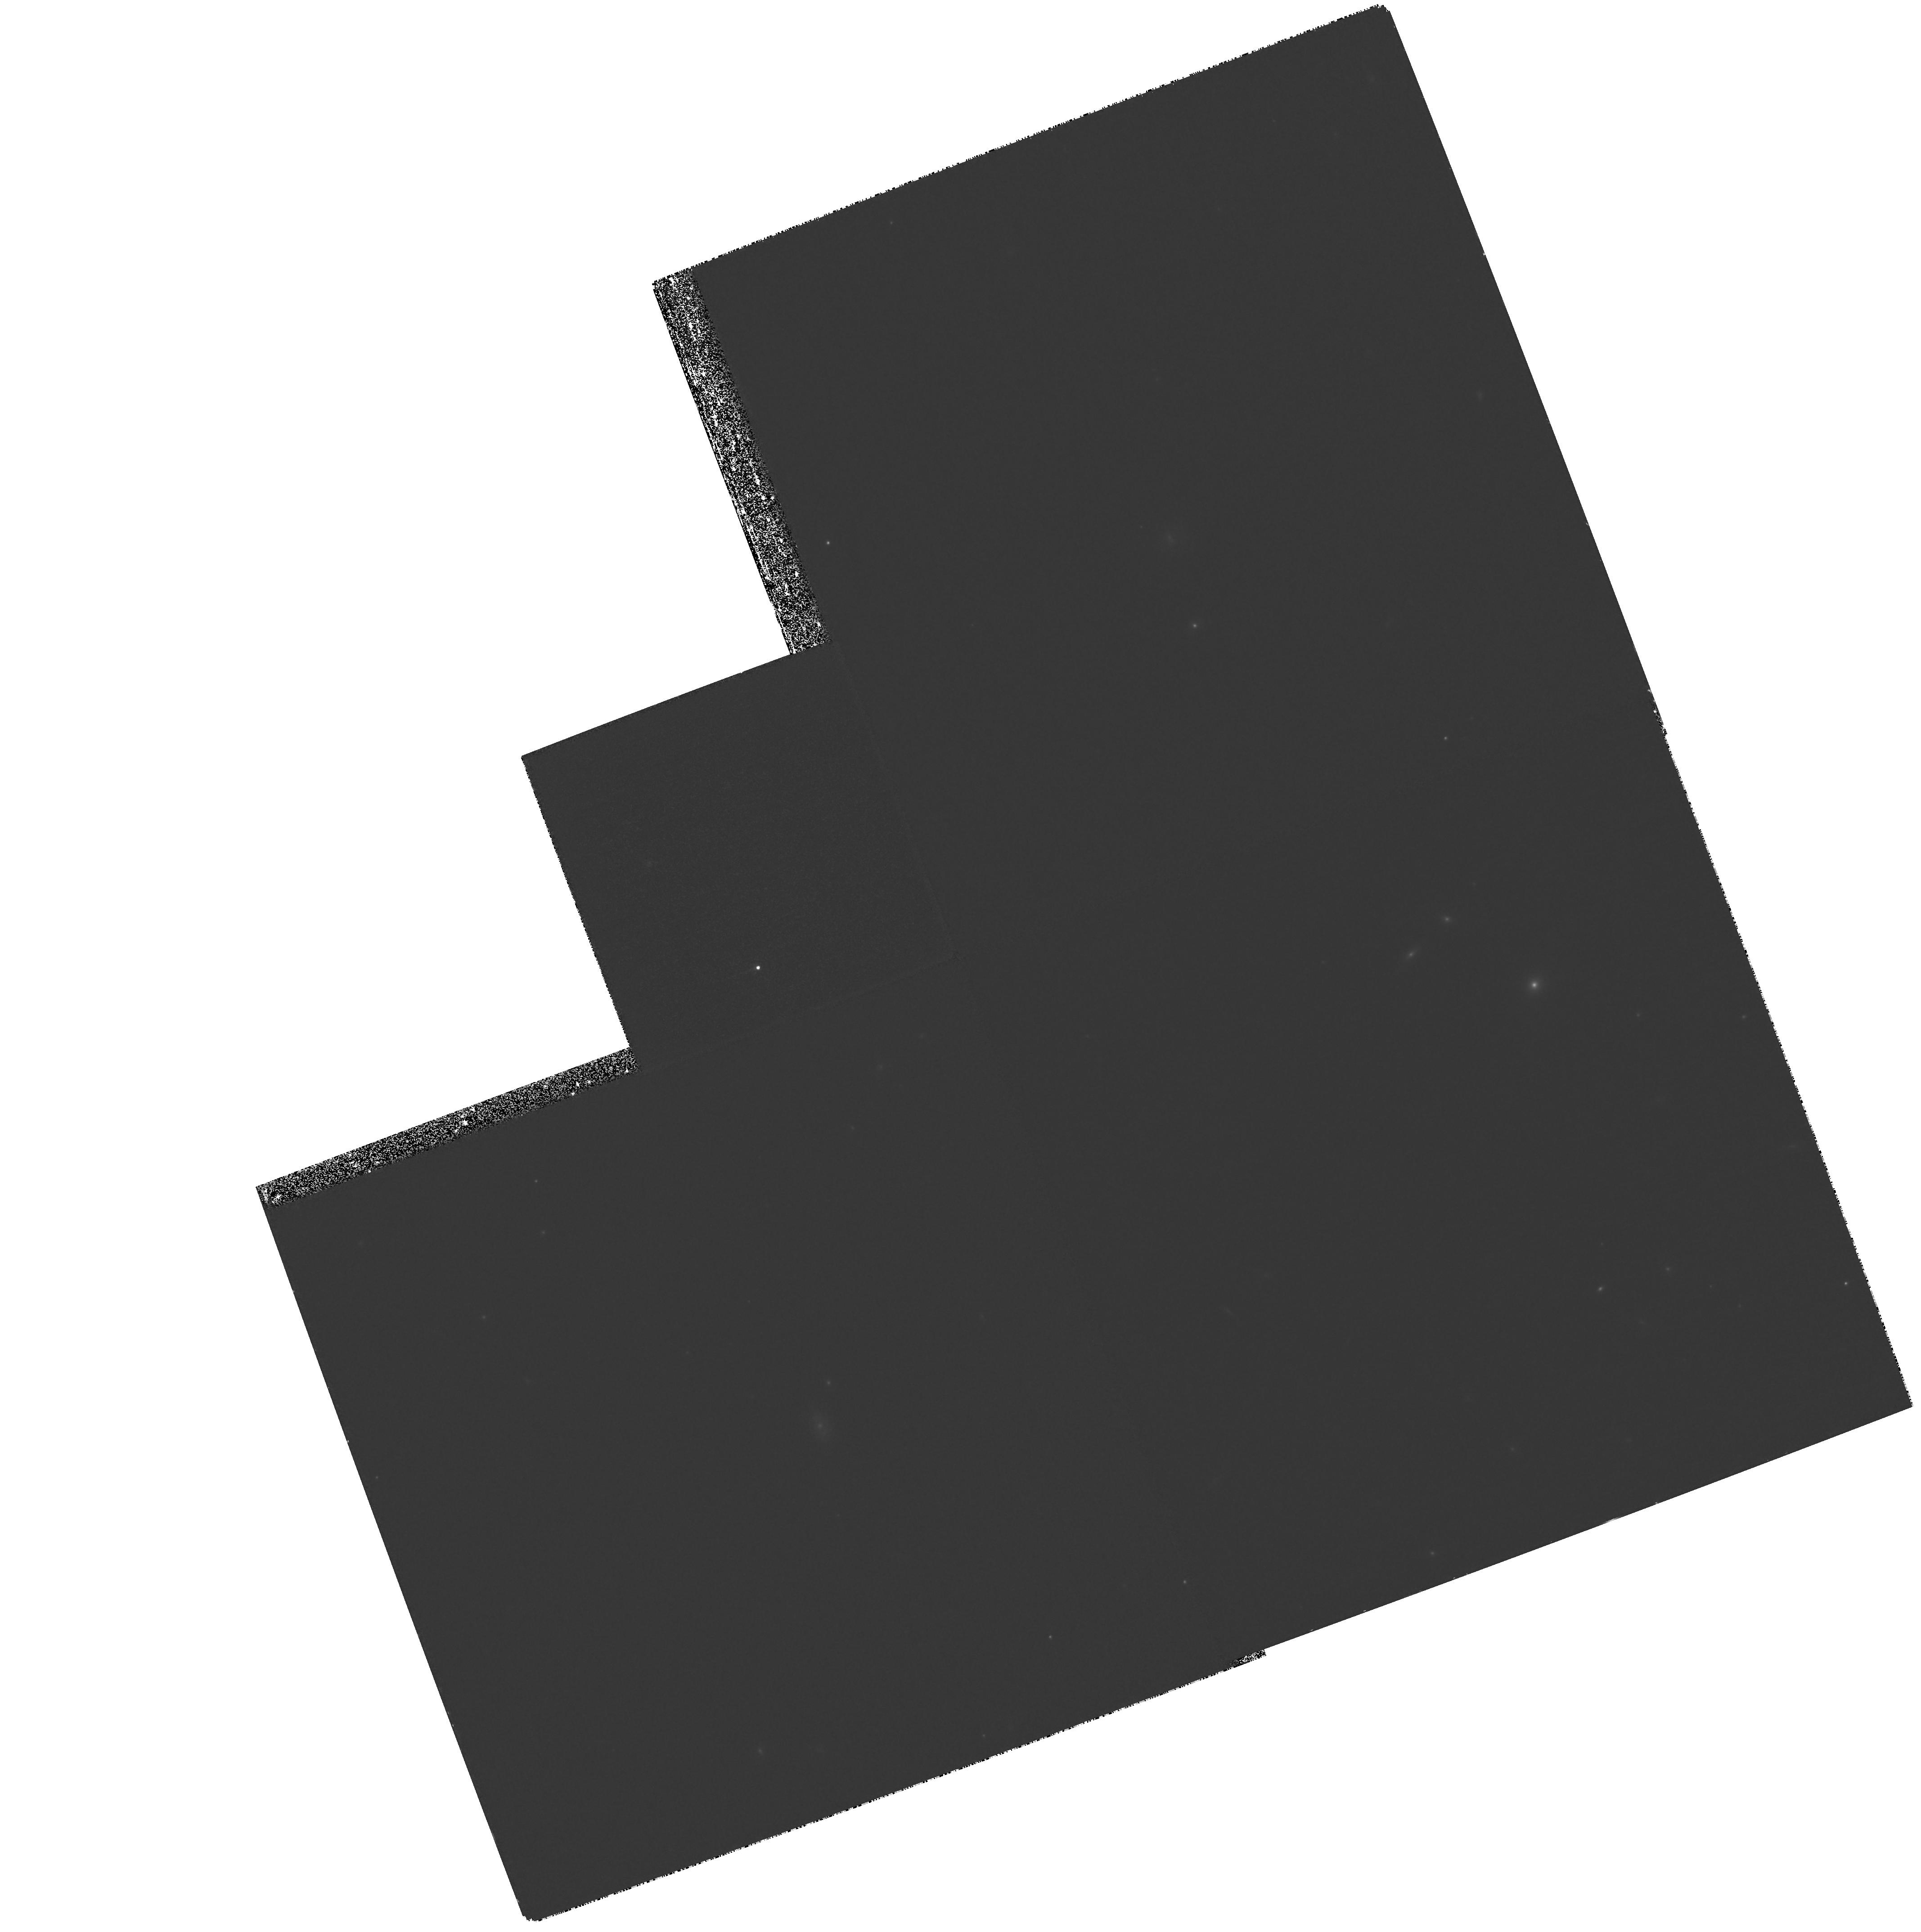
Target: SN2001-HZ4. Instrument: WFPC2/PC. Filter: F850LP. Exposure: 1.6 h. Observation ID: hst_9118_42_wfpc2_pc_f850lp_u6ec42

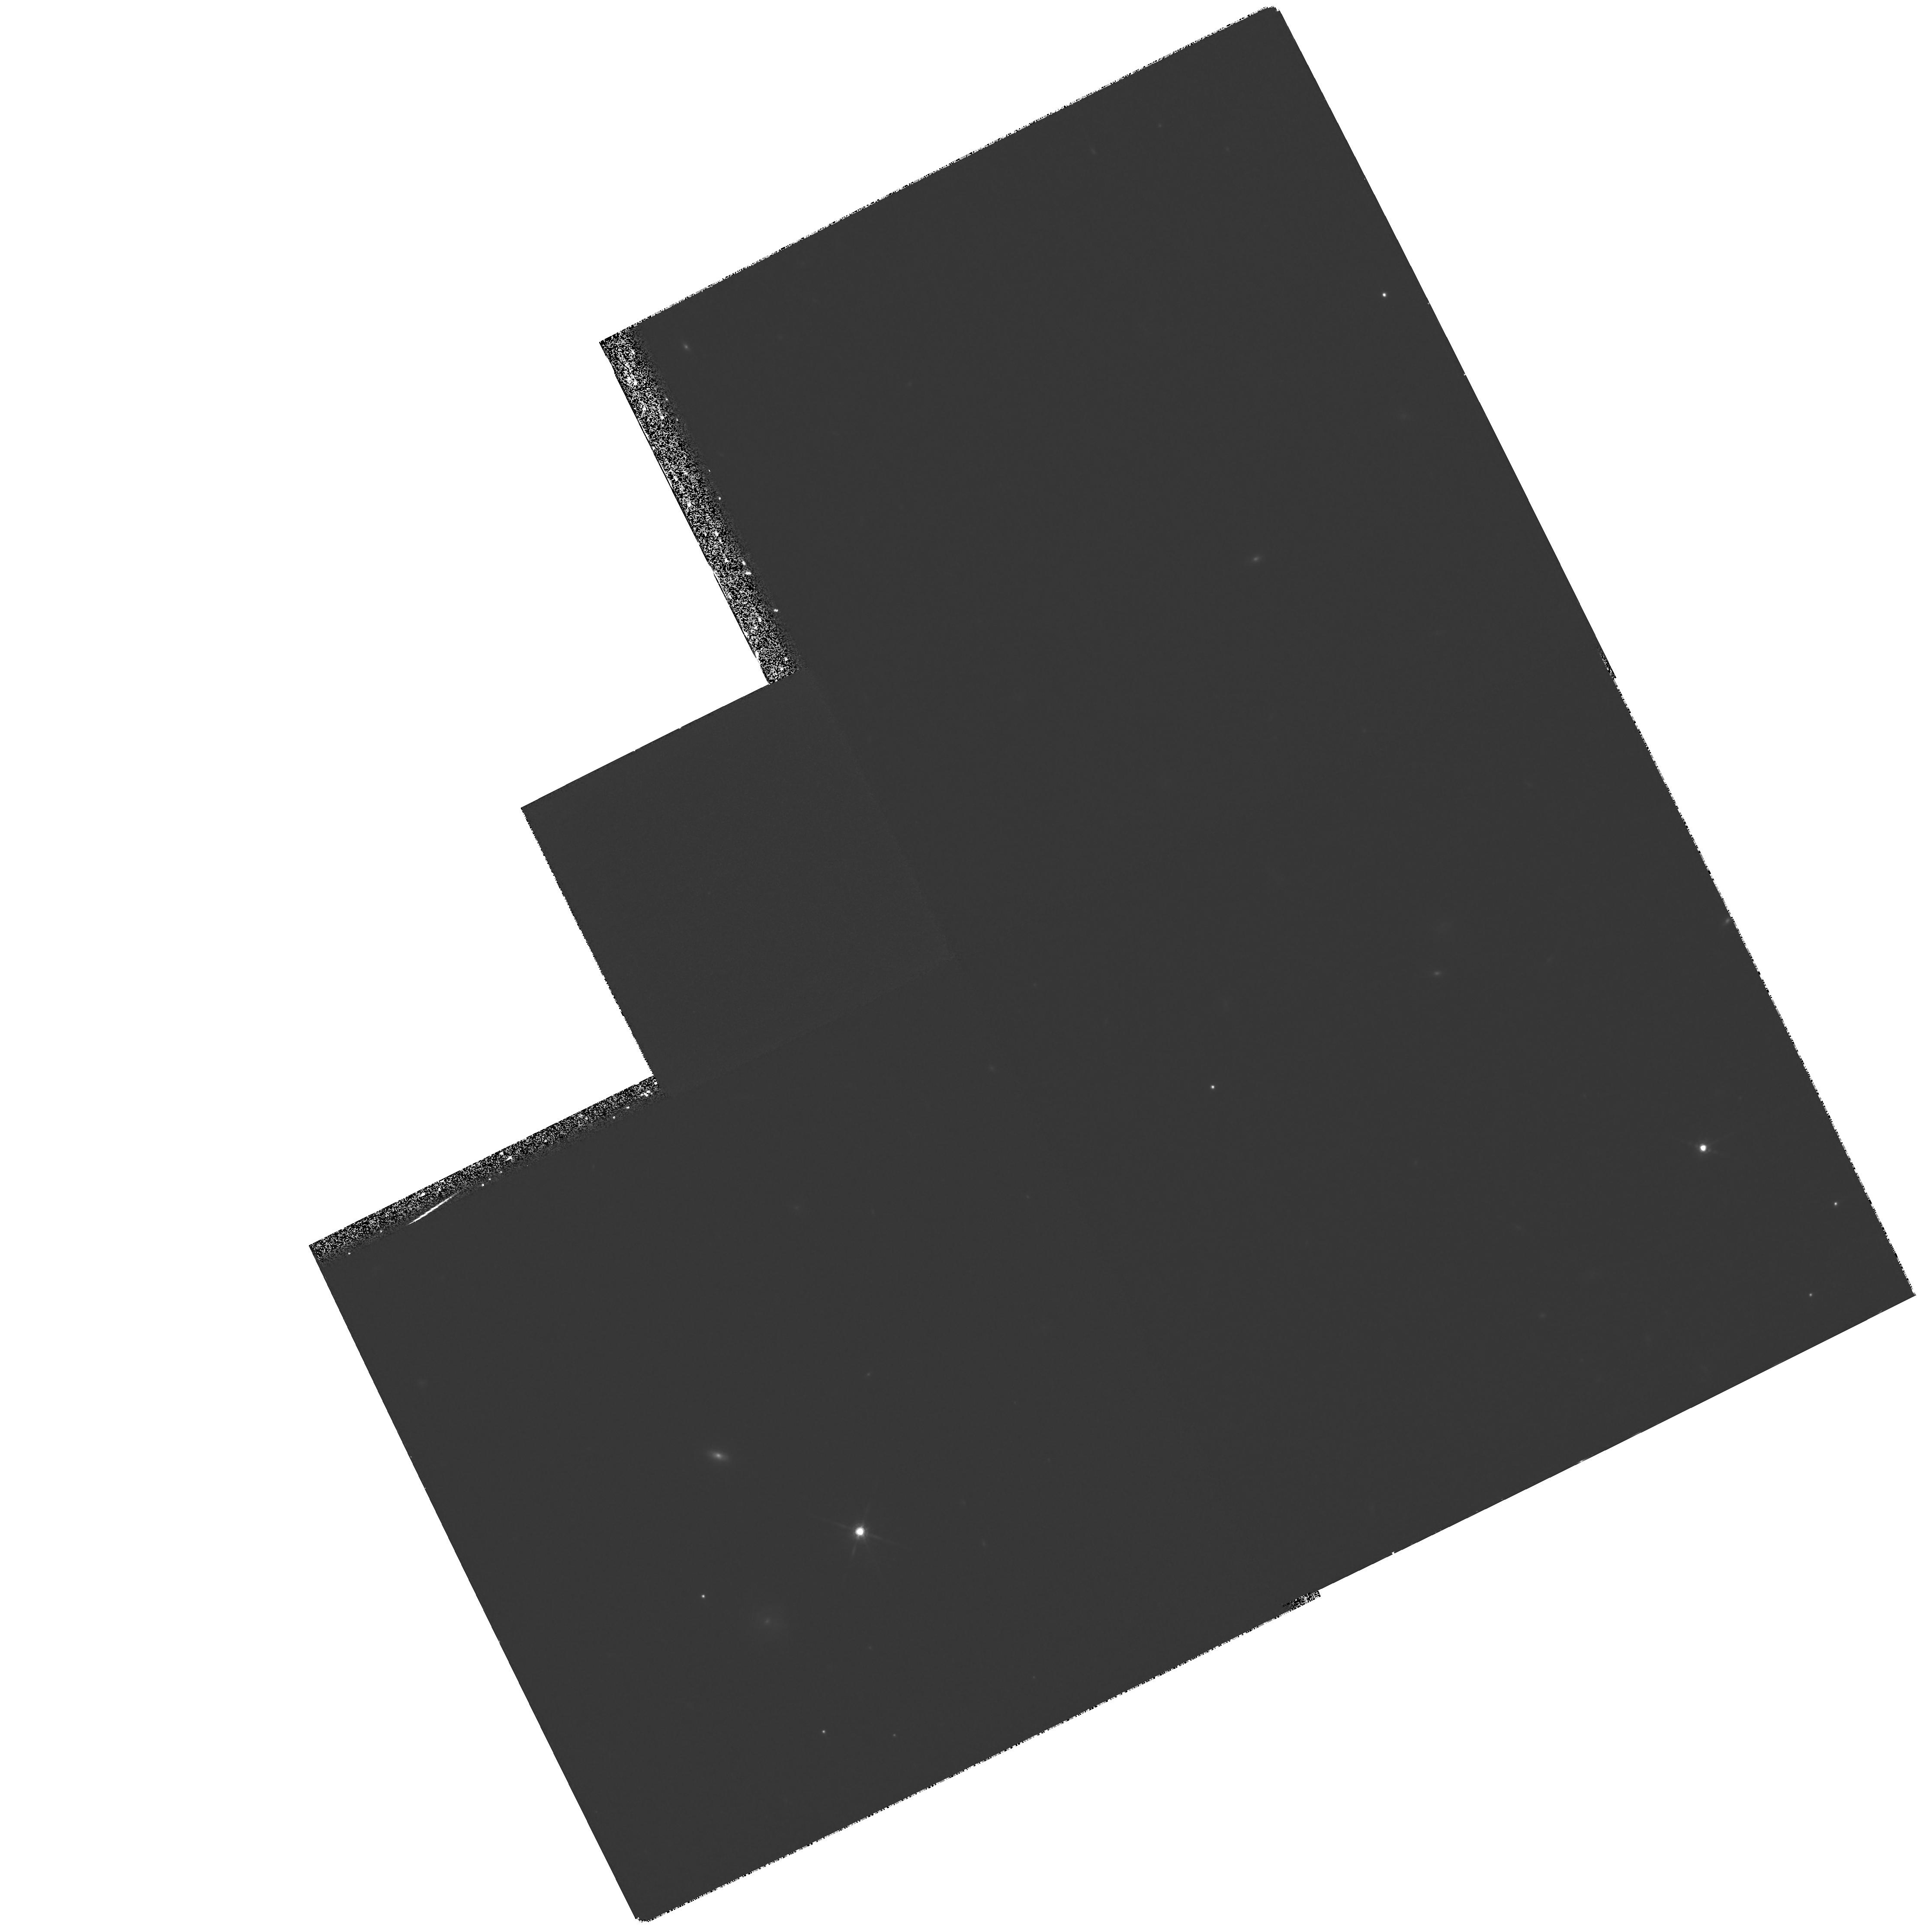
Target: SN2001-HZ6. Instrument: WFPC2/PC. Filter: F850LP. Exposure: 2.1 h. Observation ID: hst_9118_55_wfpc2_pc_f850lp_u6ec55

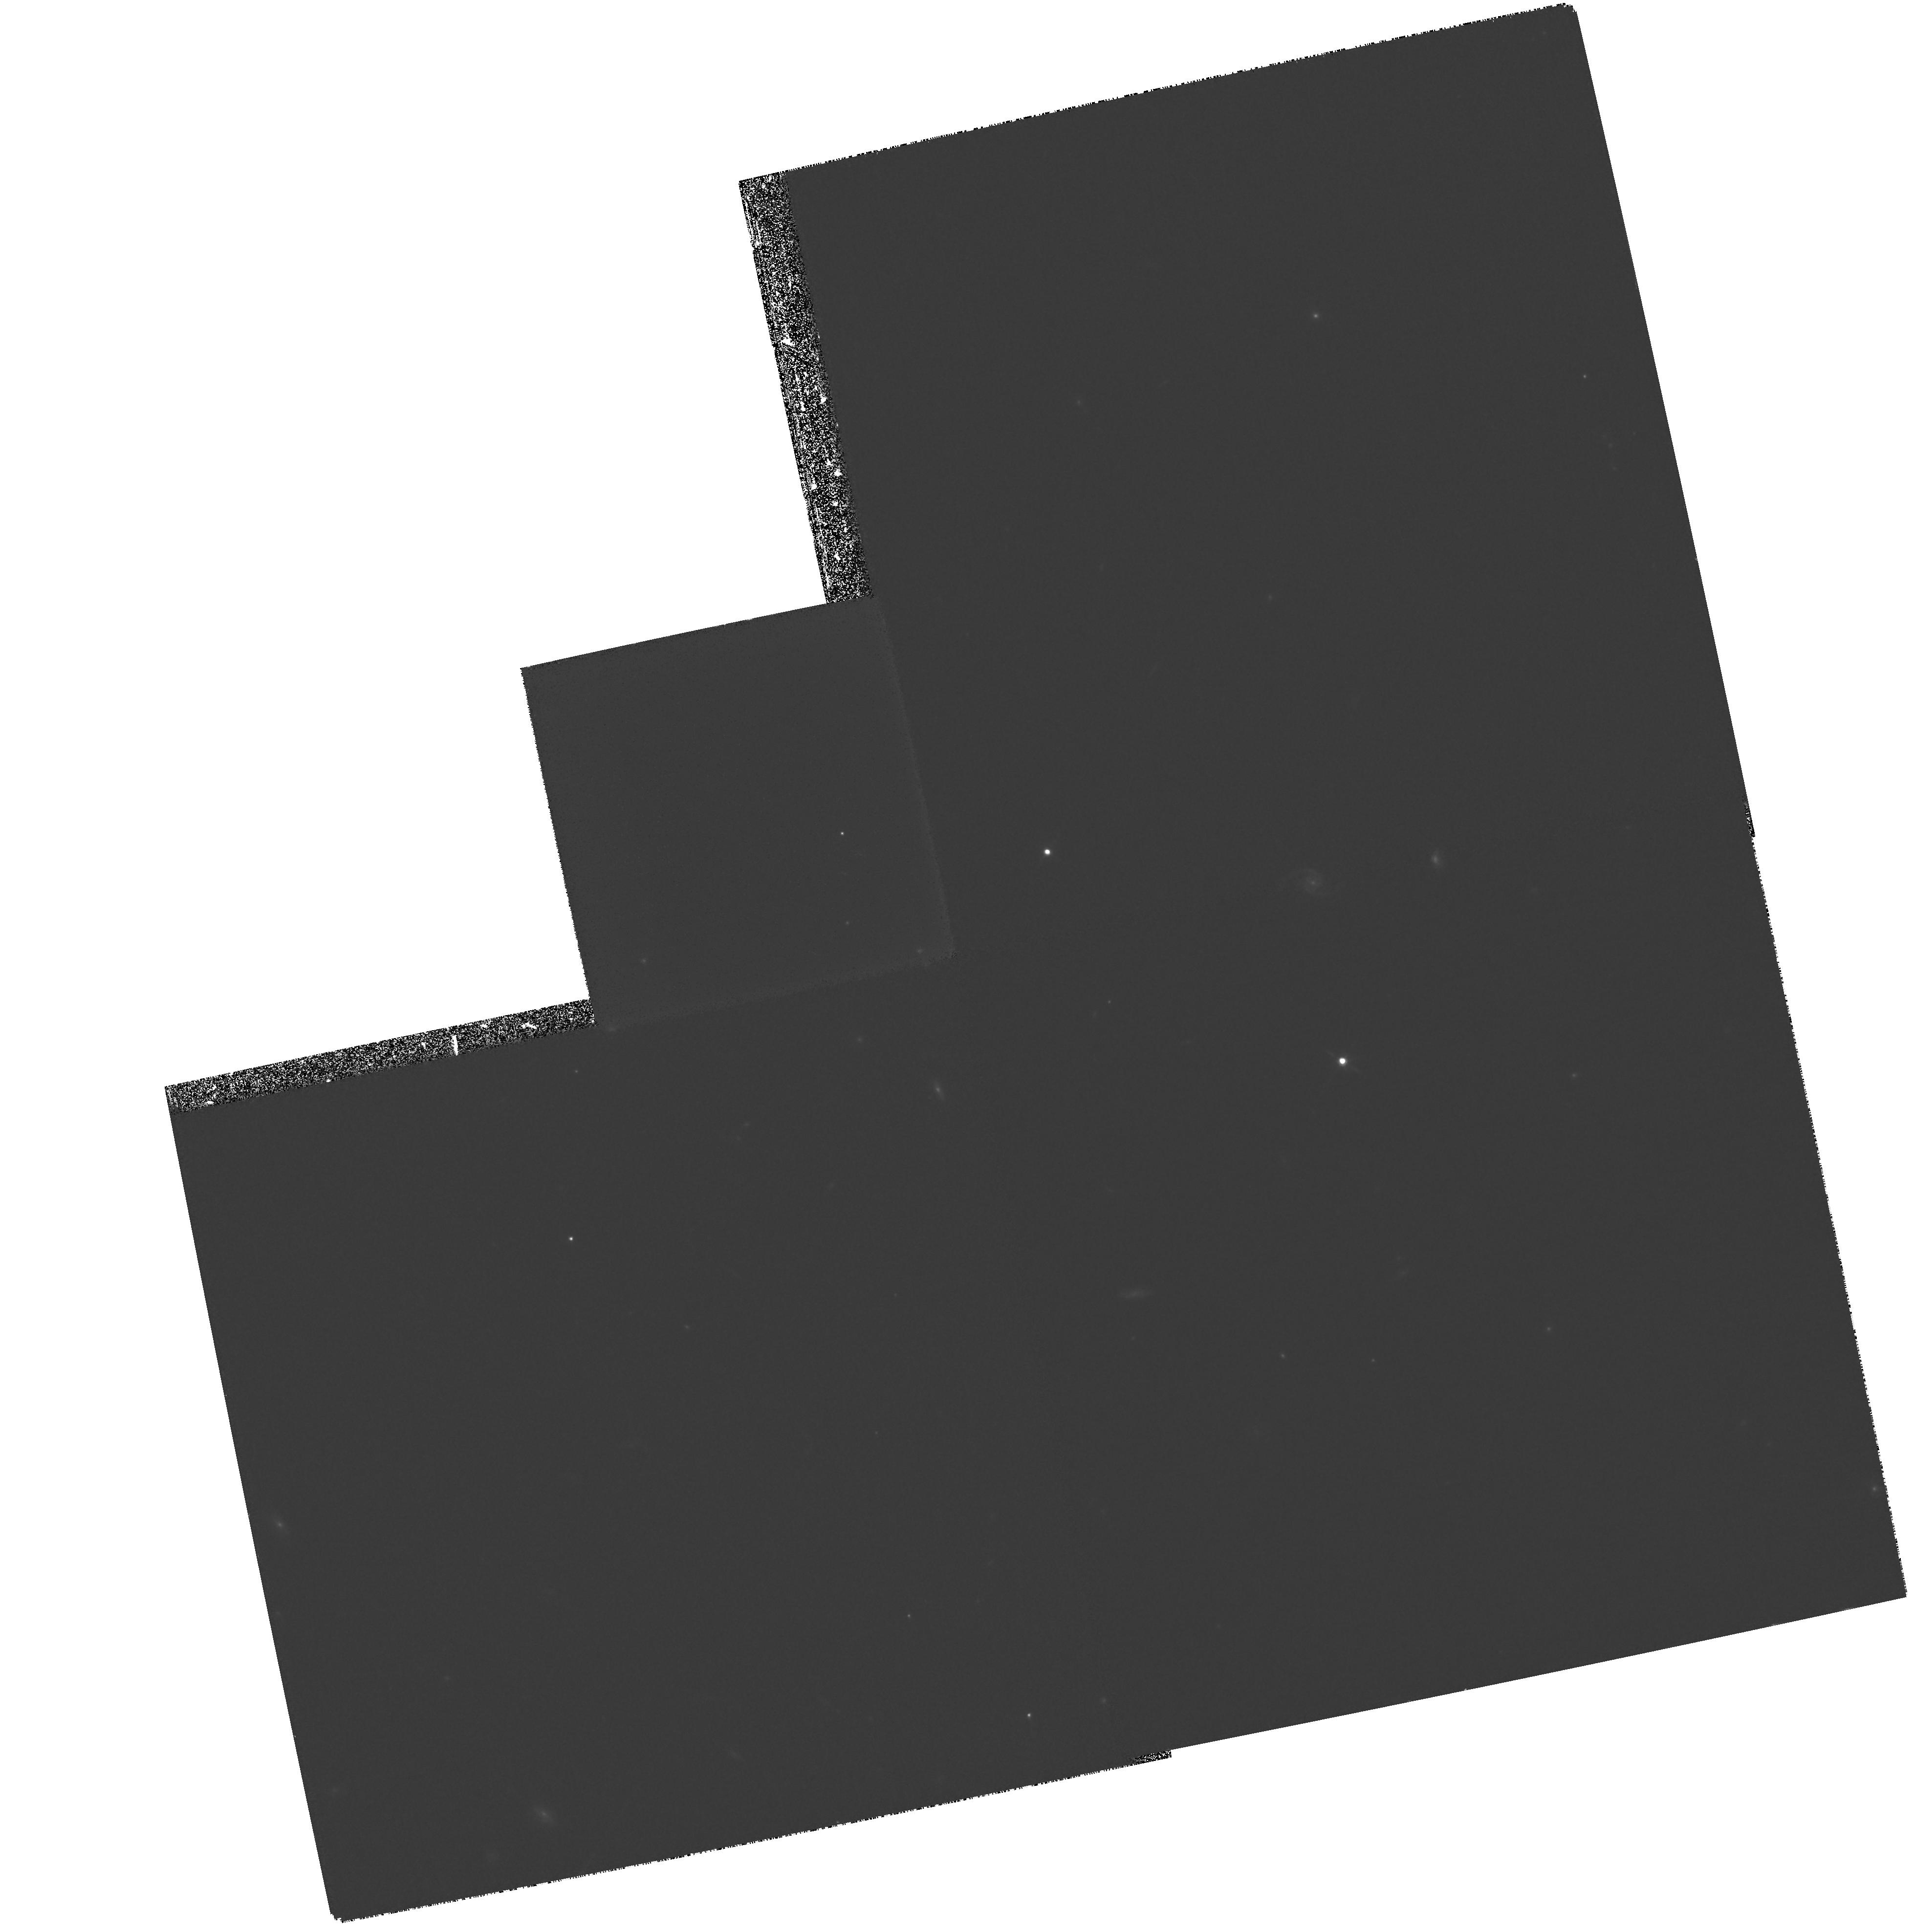
Target: SN2001-HZ2. Instrument: WFPC2/PC. Filter: F850LP. Exposure: 1.6 h. Observation ID: hst_9118_22_wfpc2_pc_f850lp_u6ec22

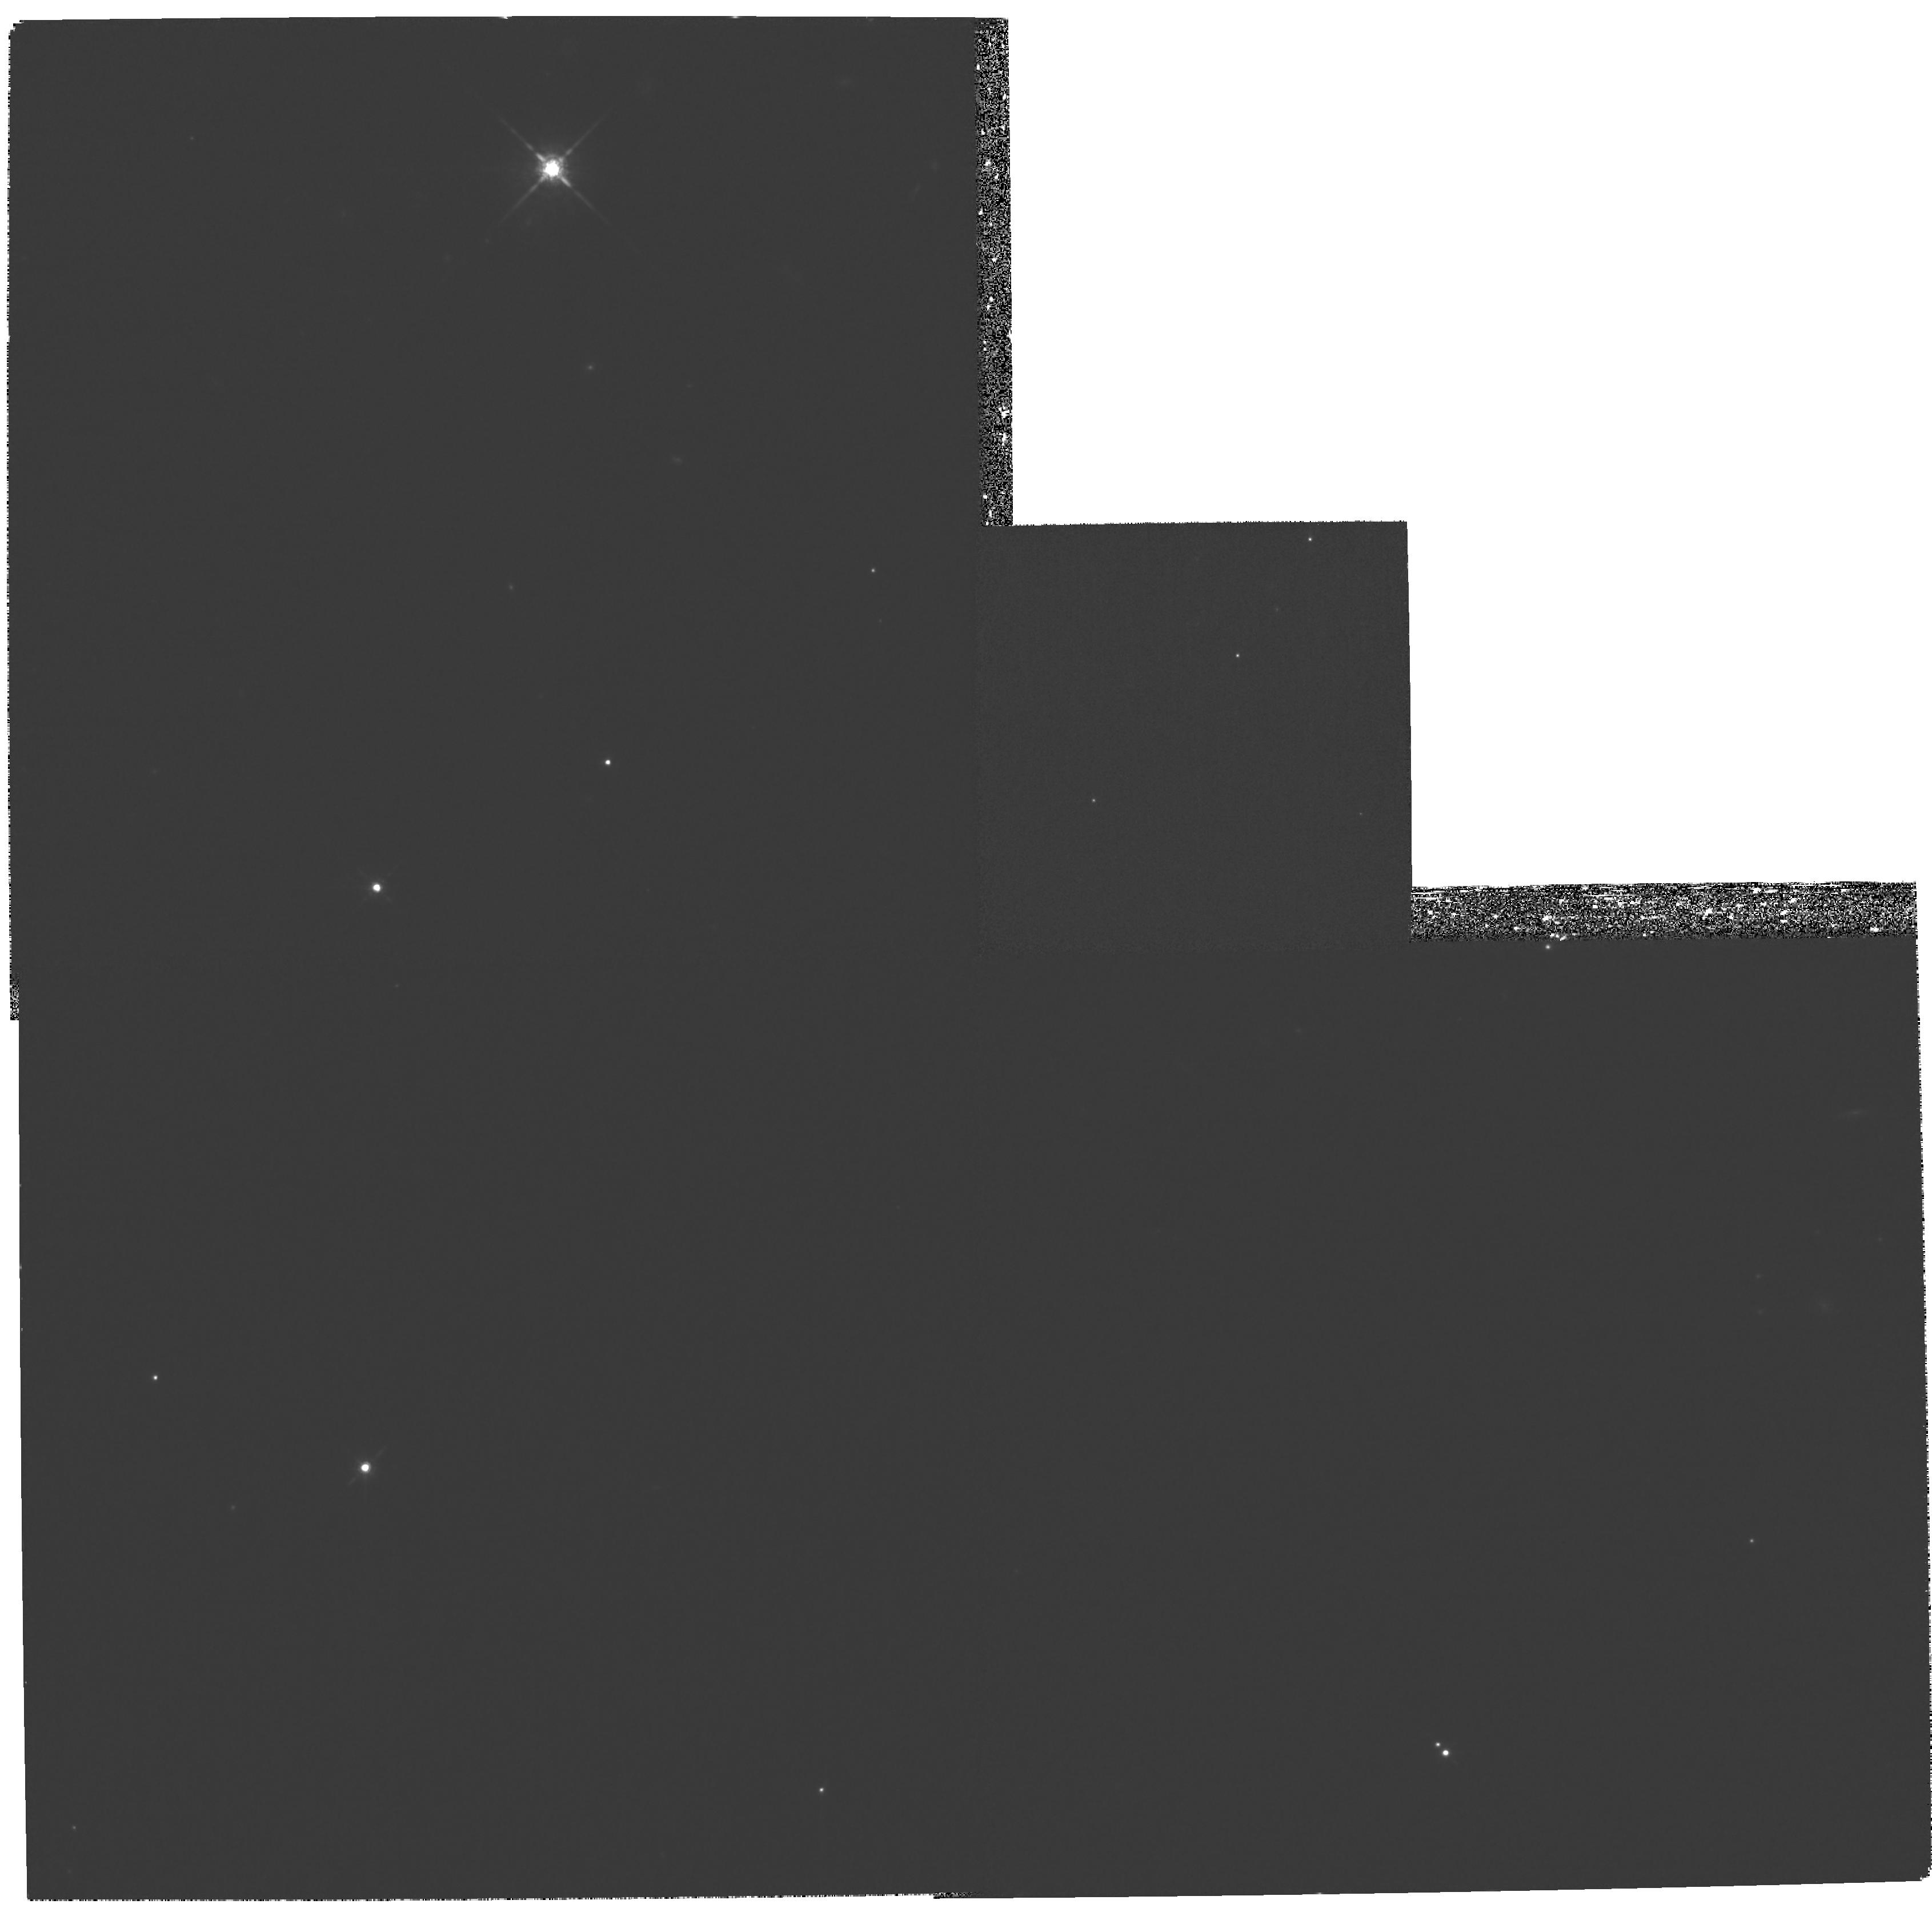
Target: SN2001-HZ1. Instrument: WFPC2/PC. Filter: F850LP. Exposure: 1.6 h. Observation ID: hst_9118_13_wfpc2_pc_f850lp_u6ec13

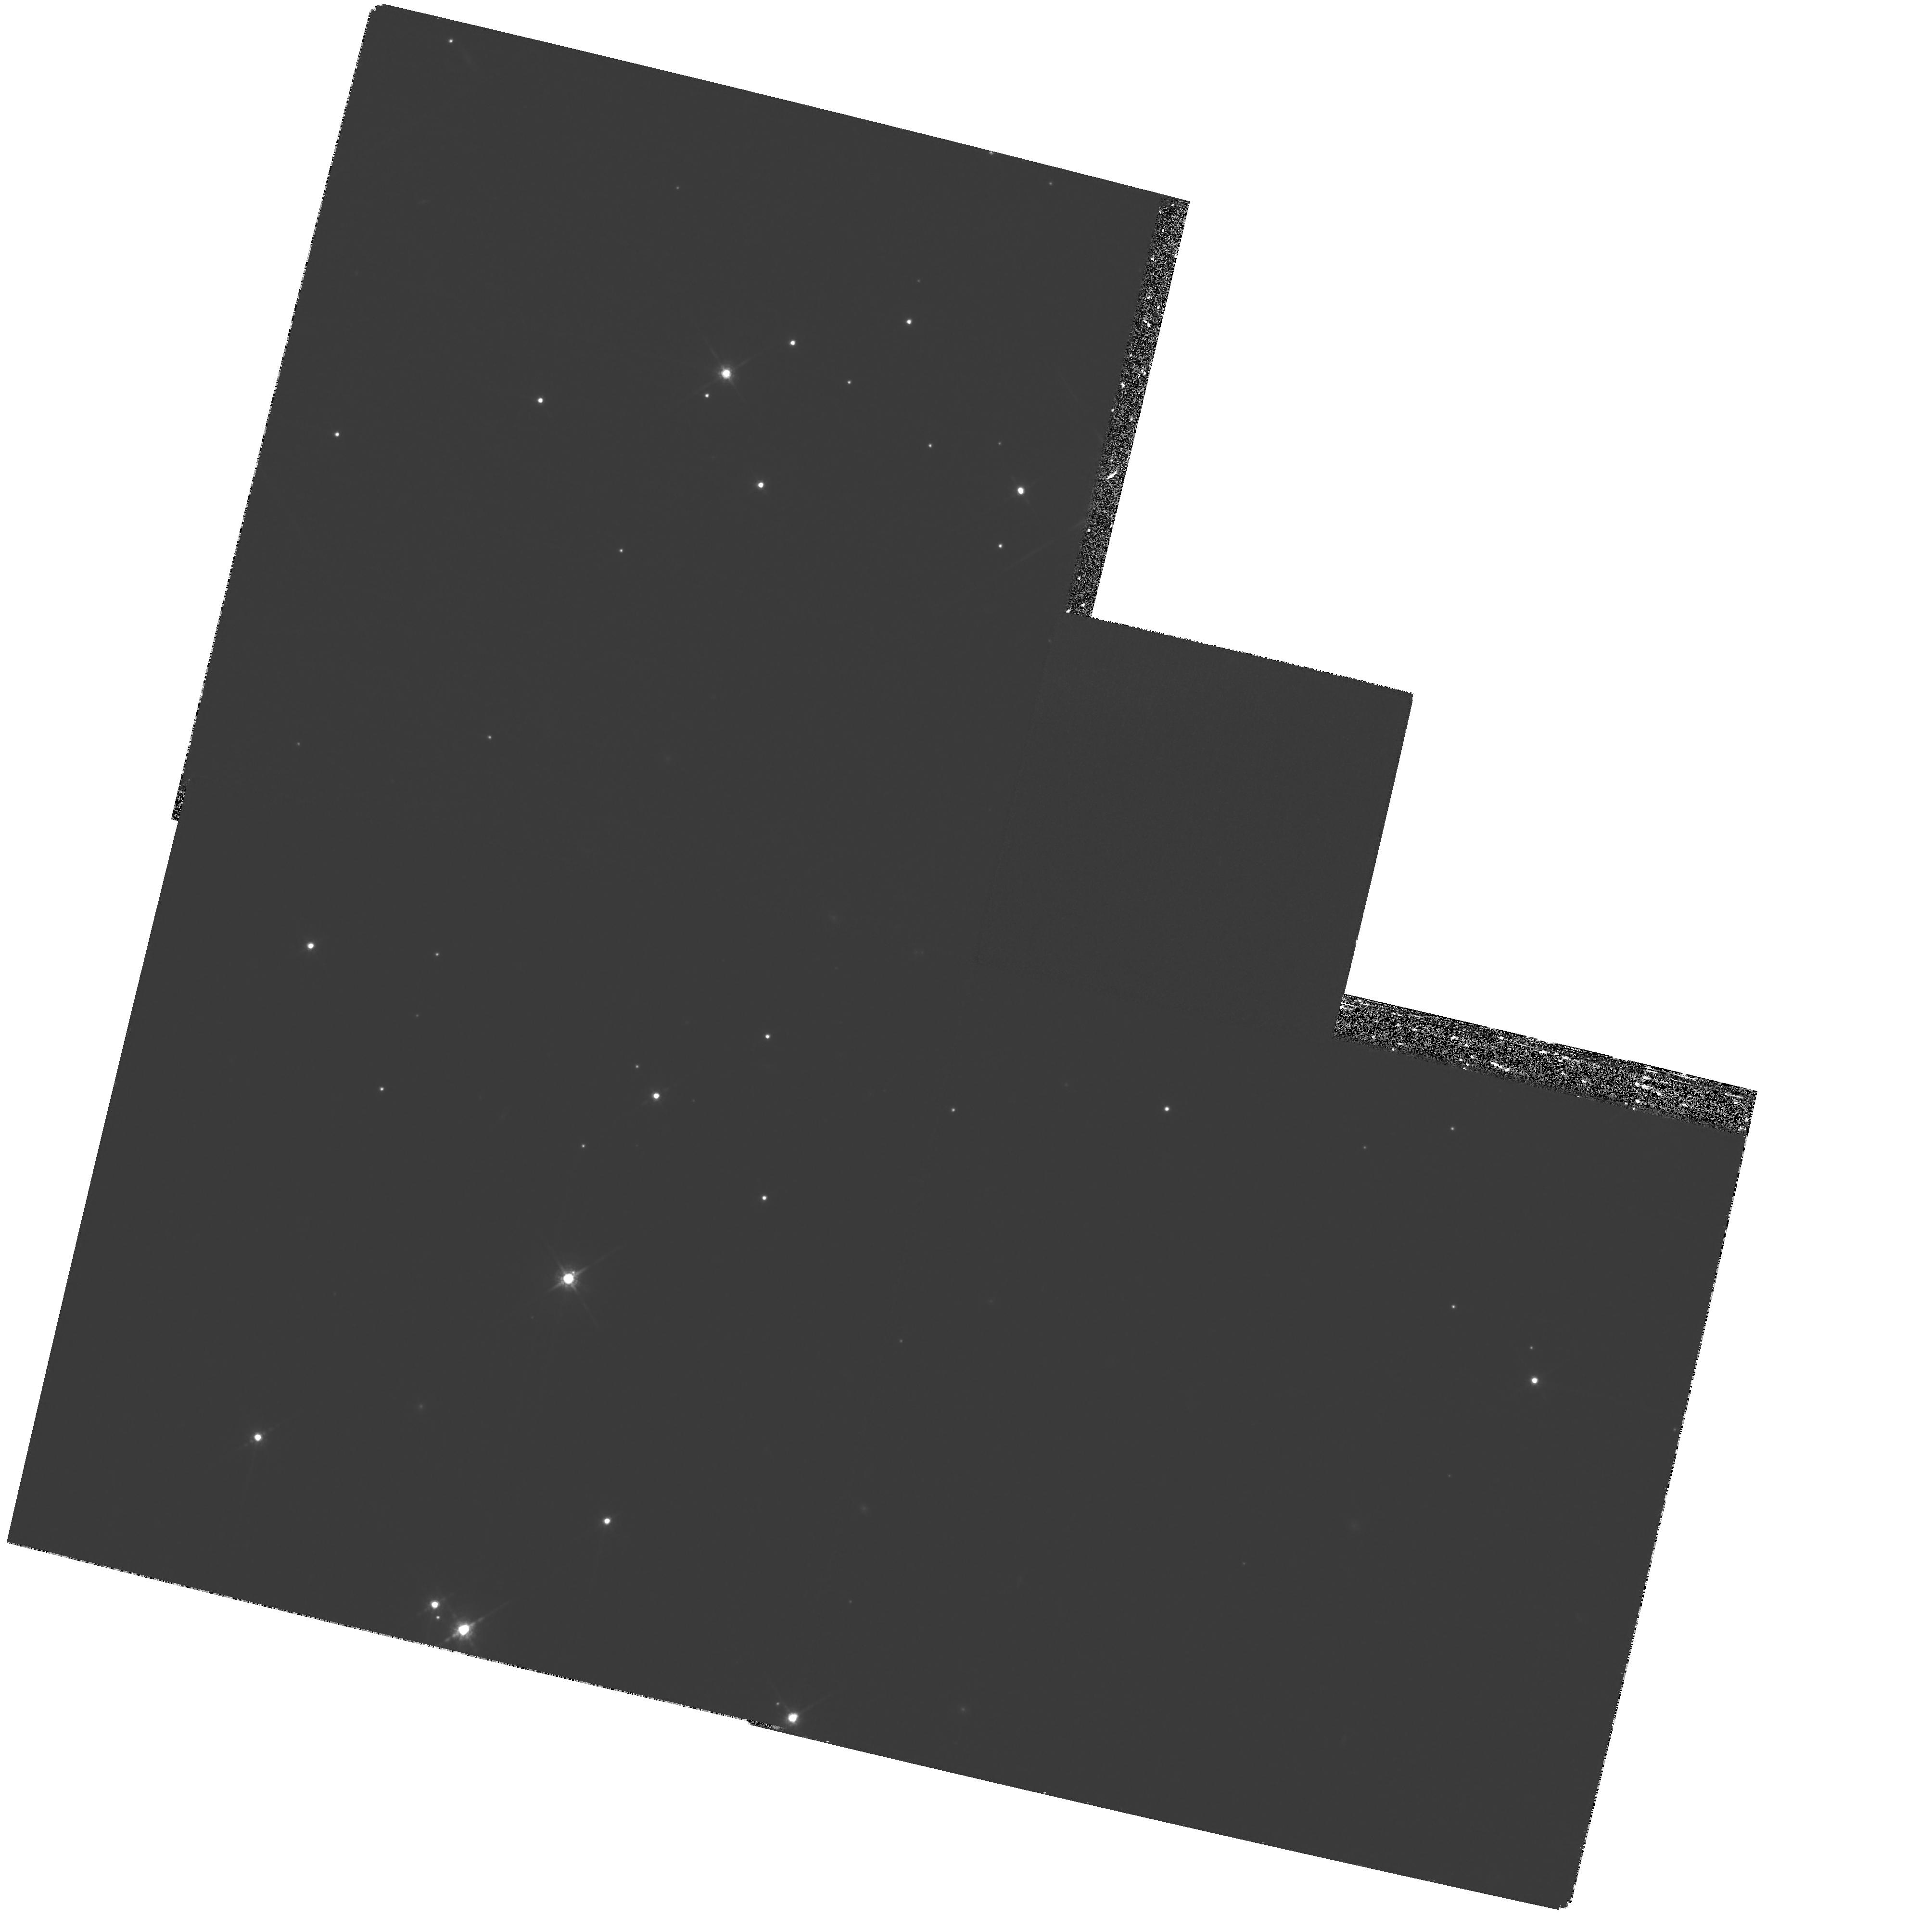
Target: SN2001-HZ3. Instrument: WFPC2/PC. Filter: F850LP. Exposure: 1.6 h. Observation ID: hst_9118_34_wfpc2_pc_f850lp_u6ec34

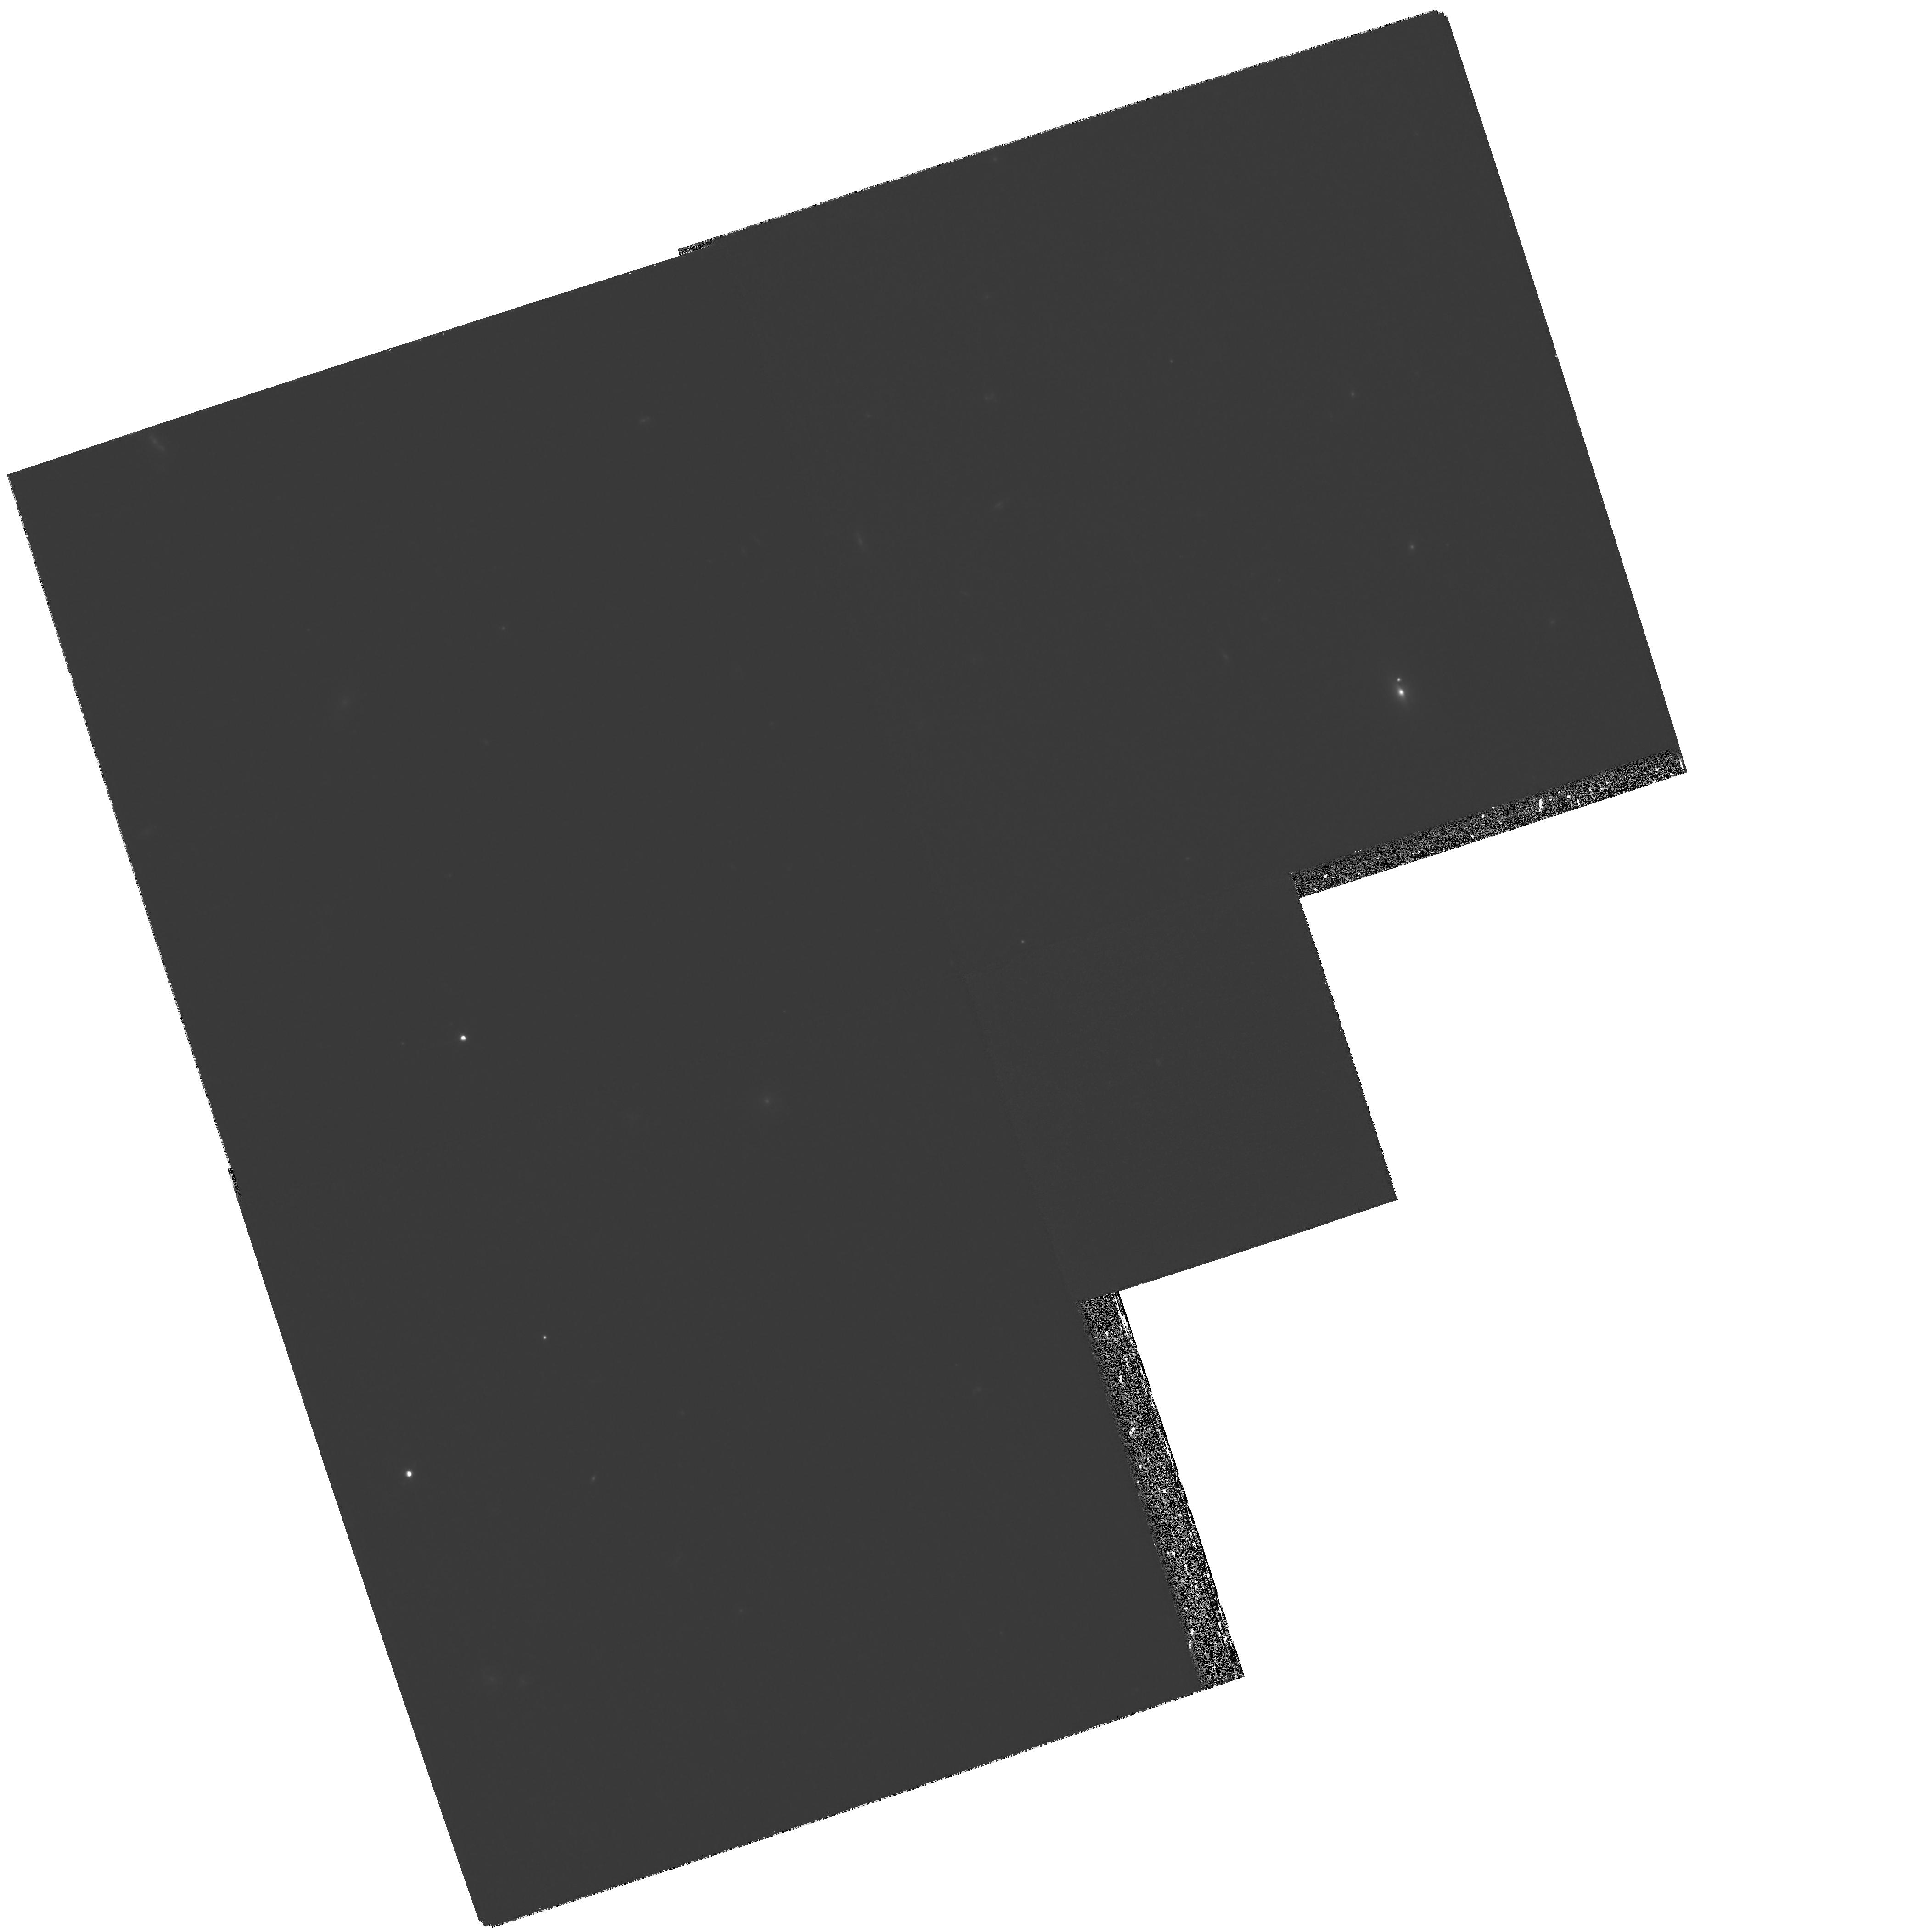
Target: SN2001-HZ5. Instrument: WFPC2/PC. Filter: F850LP. Exposure: 1.6 h. Observation ID: hst_9118_51_wfpc2_pc_f850lp_u6ec51

Tracing the Cosmic Expansion to z>1 with Type Ia Supernovae (PI: Schmidt, Brian)

Type Ia supernovae provide evidence for an accelerating universe, an extraordinary result that needs to be rigorously tested. The case for cosmic acceleration rests almost entirely on the observation that the observed SN Ia at z~0.5 are 0.25 magnitudes fainter than expected for a non-accelerating Universe. We propose to follow five SN Ia in the range 0.95<z<1.2 with HST using the 850LP filter. When combined with a ground-based J-band follow-up campaign, we can expect to measure the mean luminosity distance of the sample at z~ 1.05 to better than 5\ At these redshifts the effect of Omega_Lambda has all but vanished and the Universe was decelerating due to its known matter content. Because any simple systematic error will deviate substantially from the non-monotonic effect of a Omega_Lambda > 0 cosmology, this experiment is a powerful and straightforward way to assess the reliability of the SN Ia measurements. In addition, if SN Ia are reliable standard candles, the proposed observations will significantly increase the precision with which we measure Omega_Lambda and Omega_M.